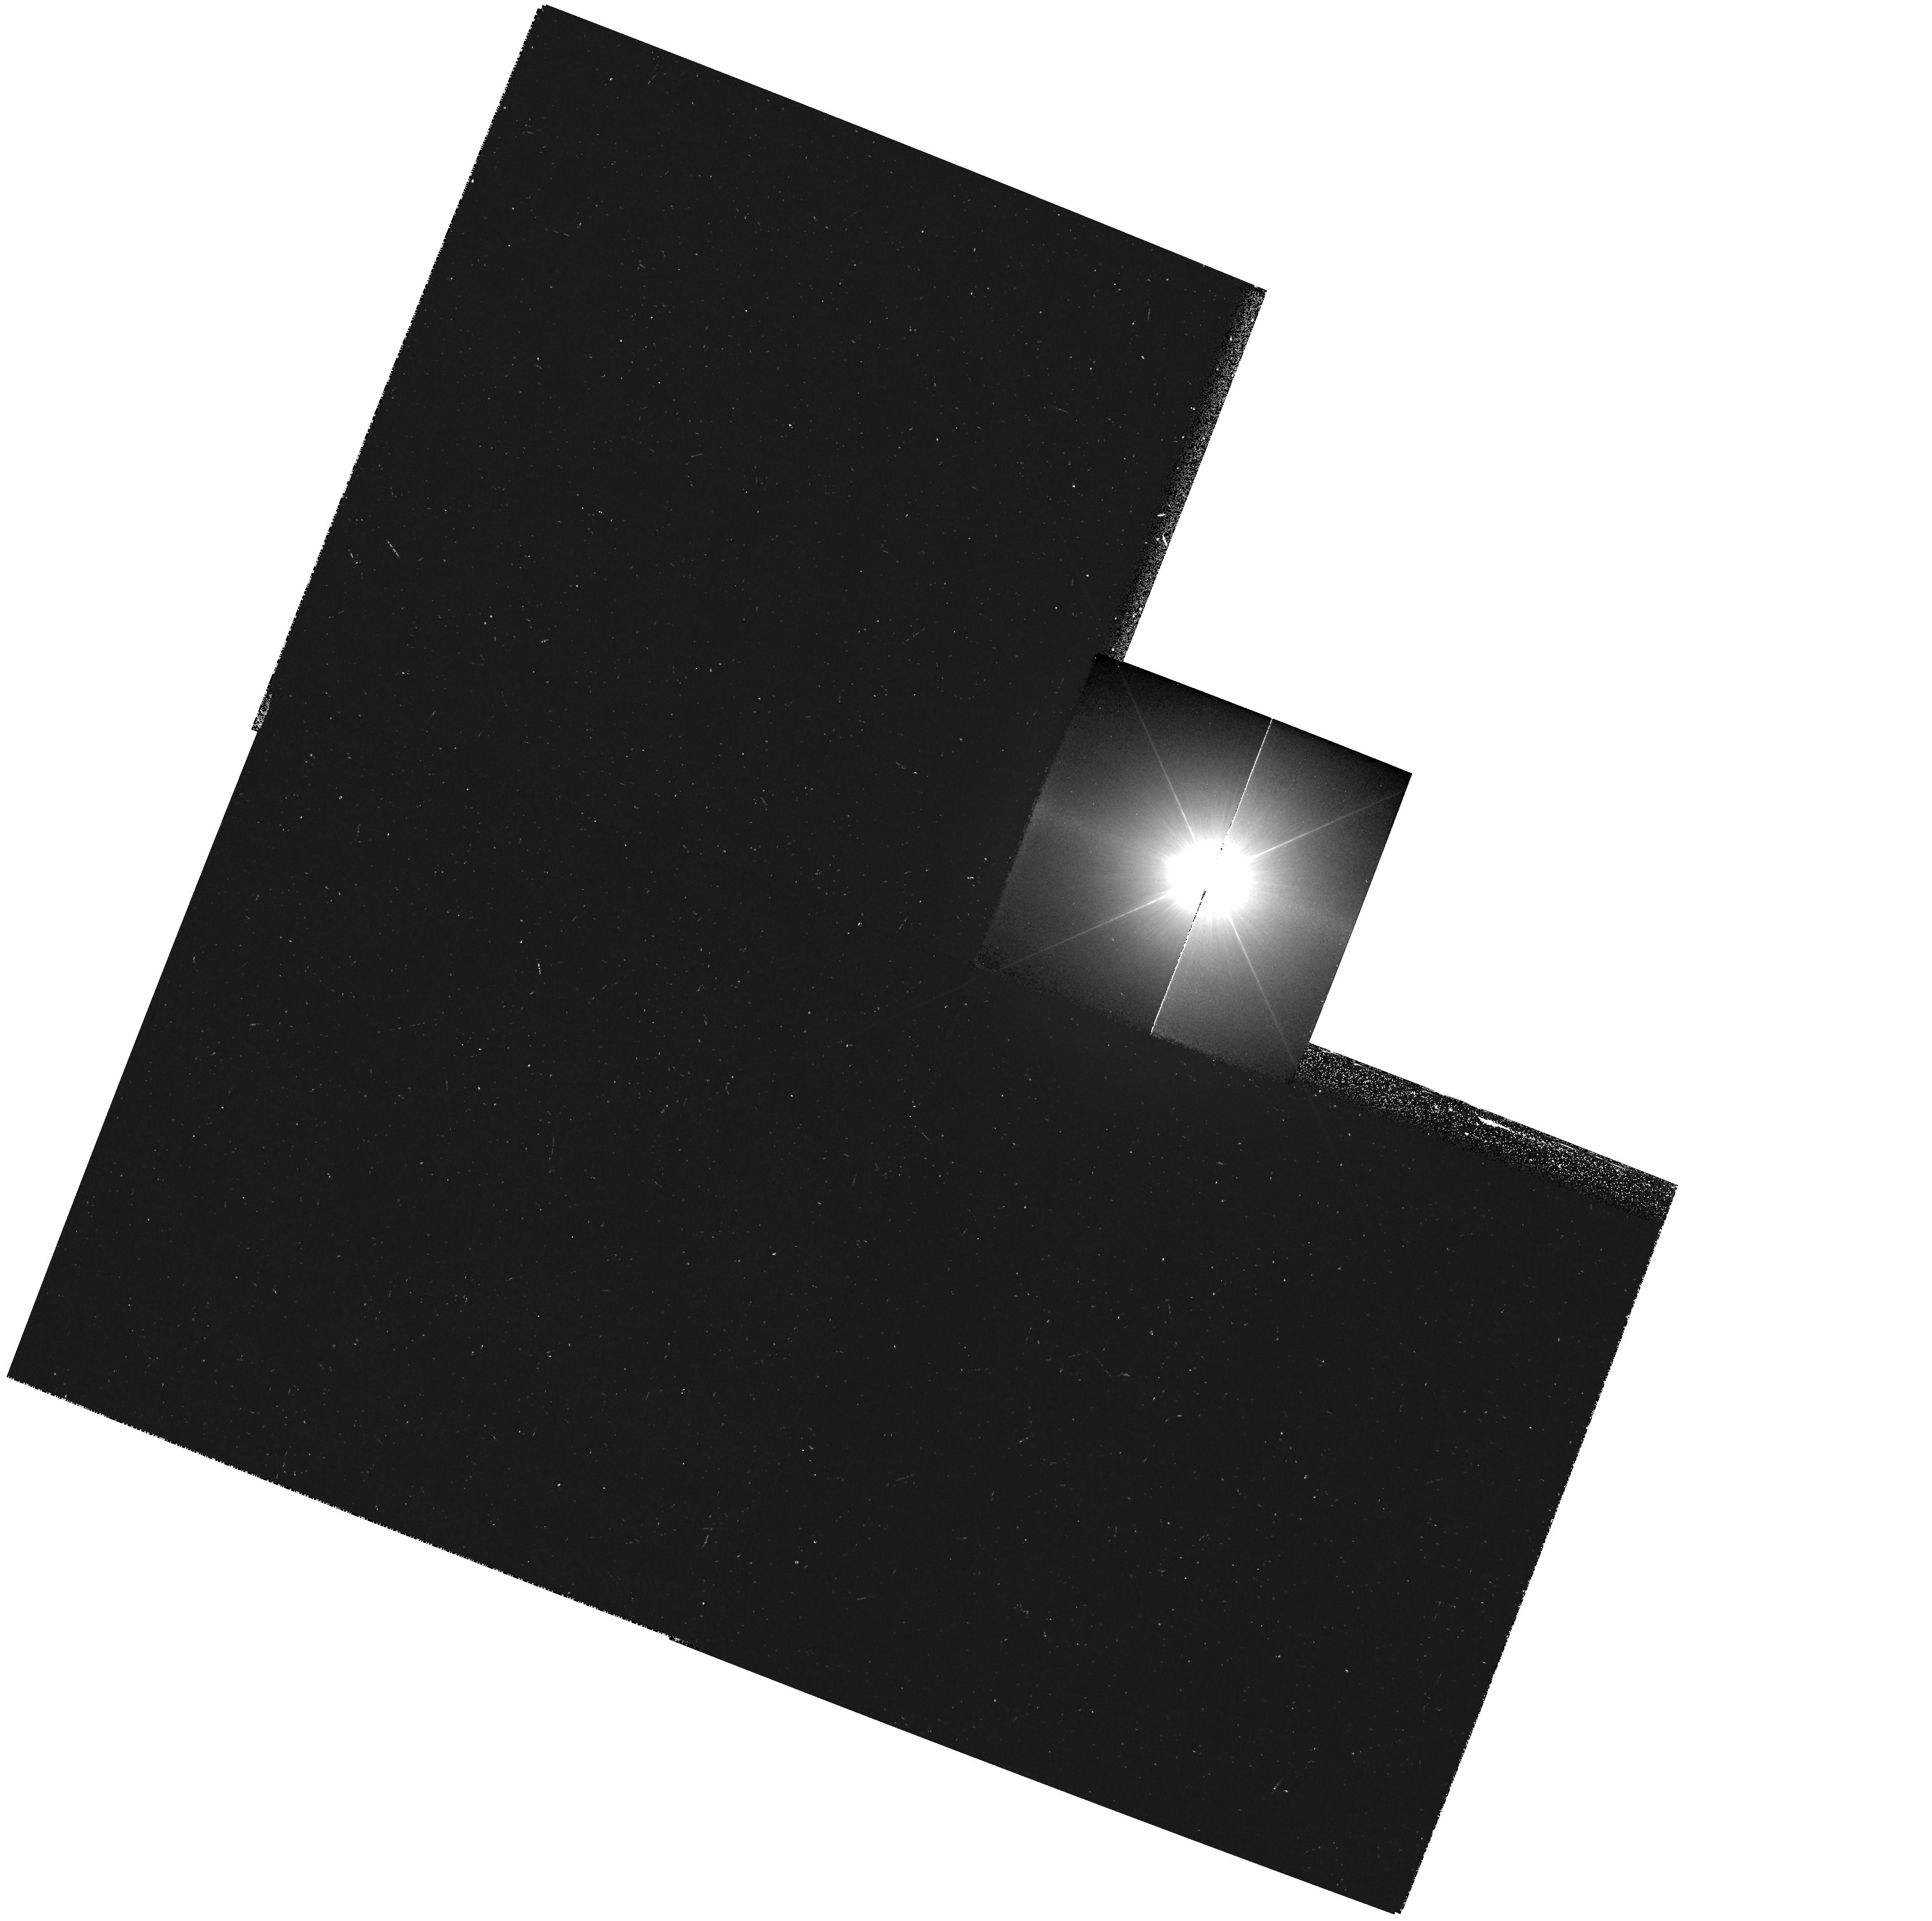
Target: PROCYON
Instrument: WFPC2/PC
Filter: F218W
Exposure: 15 min
Observation ID: hst_8586_51_wfpc2_pc_f218w_u67h51

WFPC2 Observations of Astrophysically Important Visual Binaries (PI: Bond, Howard E.)

This is a continuation of a Cycle 7-8 Long-Term project. The program consists of annual or biannual WFPC2 or FGS observations of three visual binary stars that will ultimately yield fundamental astrophysical results, once their orbits and masses are determined. Our targets are the following: (1) Procyon (P=41 yr), for which our first WFPC2 images yielded an extremely accurate angular separation of the bright F star and its very faint white-dwarf companion. Combined with ground-based astrometry of the bright star, our observation significantly revised downward the derived masses, and brought Procyon A into excellent agreement with theoretical evolutionary tracks for the first time. The mass of Procyon B, however, implies a completely unexpected chemical composition for the white dwarf, and now poses a sharp evolutionary puzzle. With the continued monitoring proposed here, we will obtain masses to an accuracy of better than 1%, providing a testbed for theories of Sun-like stars and white dwarfs. (2) G 107-70, a close double white dwarf (P=19 yr) that promises to add two accurate masses to the tiny handful of white-dwarf masses that are directly known from dynamical measurements. (3) Mu Cas (P=21 yr), a famous metal -deficient G dwarf for which accurate masses will lead to the stars' helium contents, with cosmological implications.